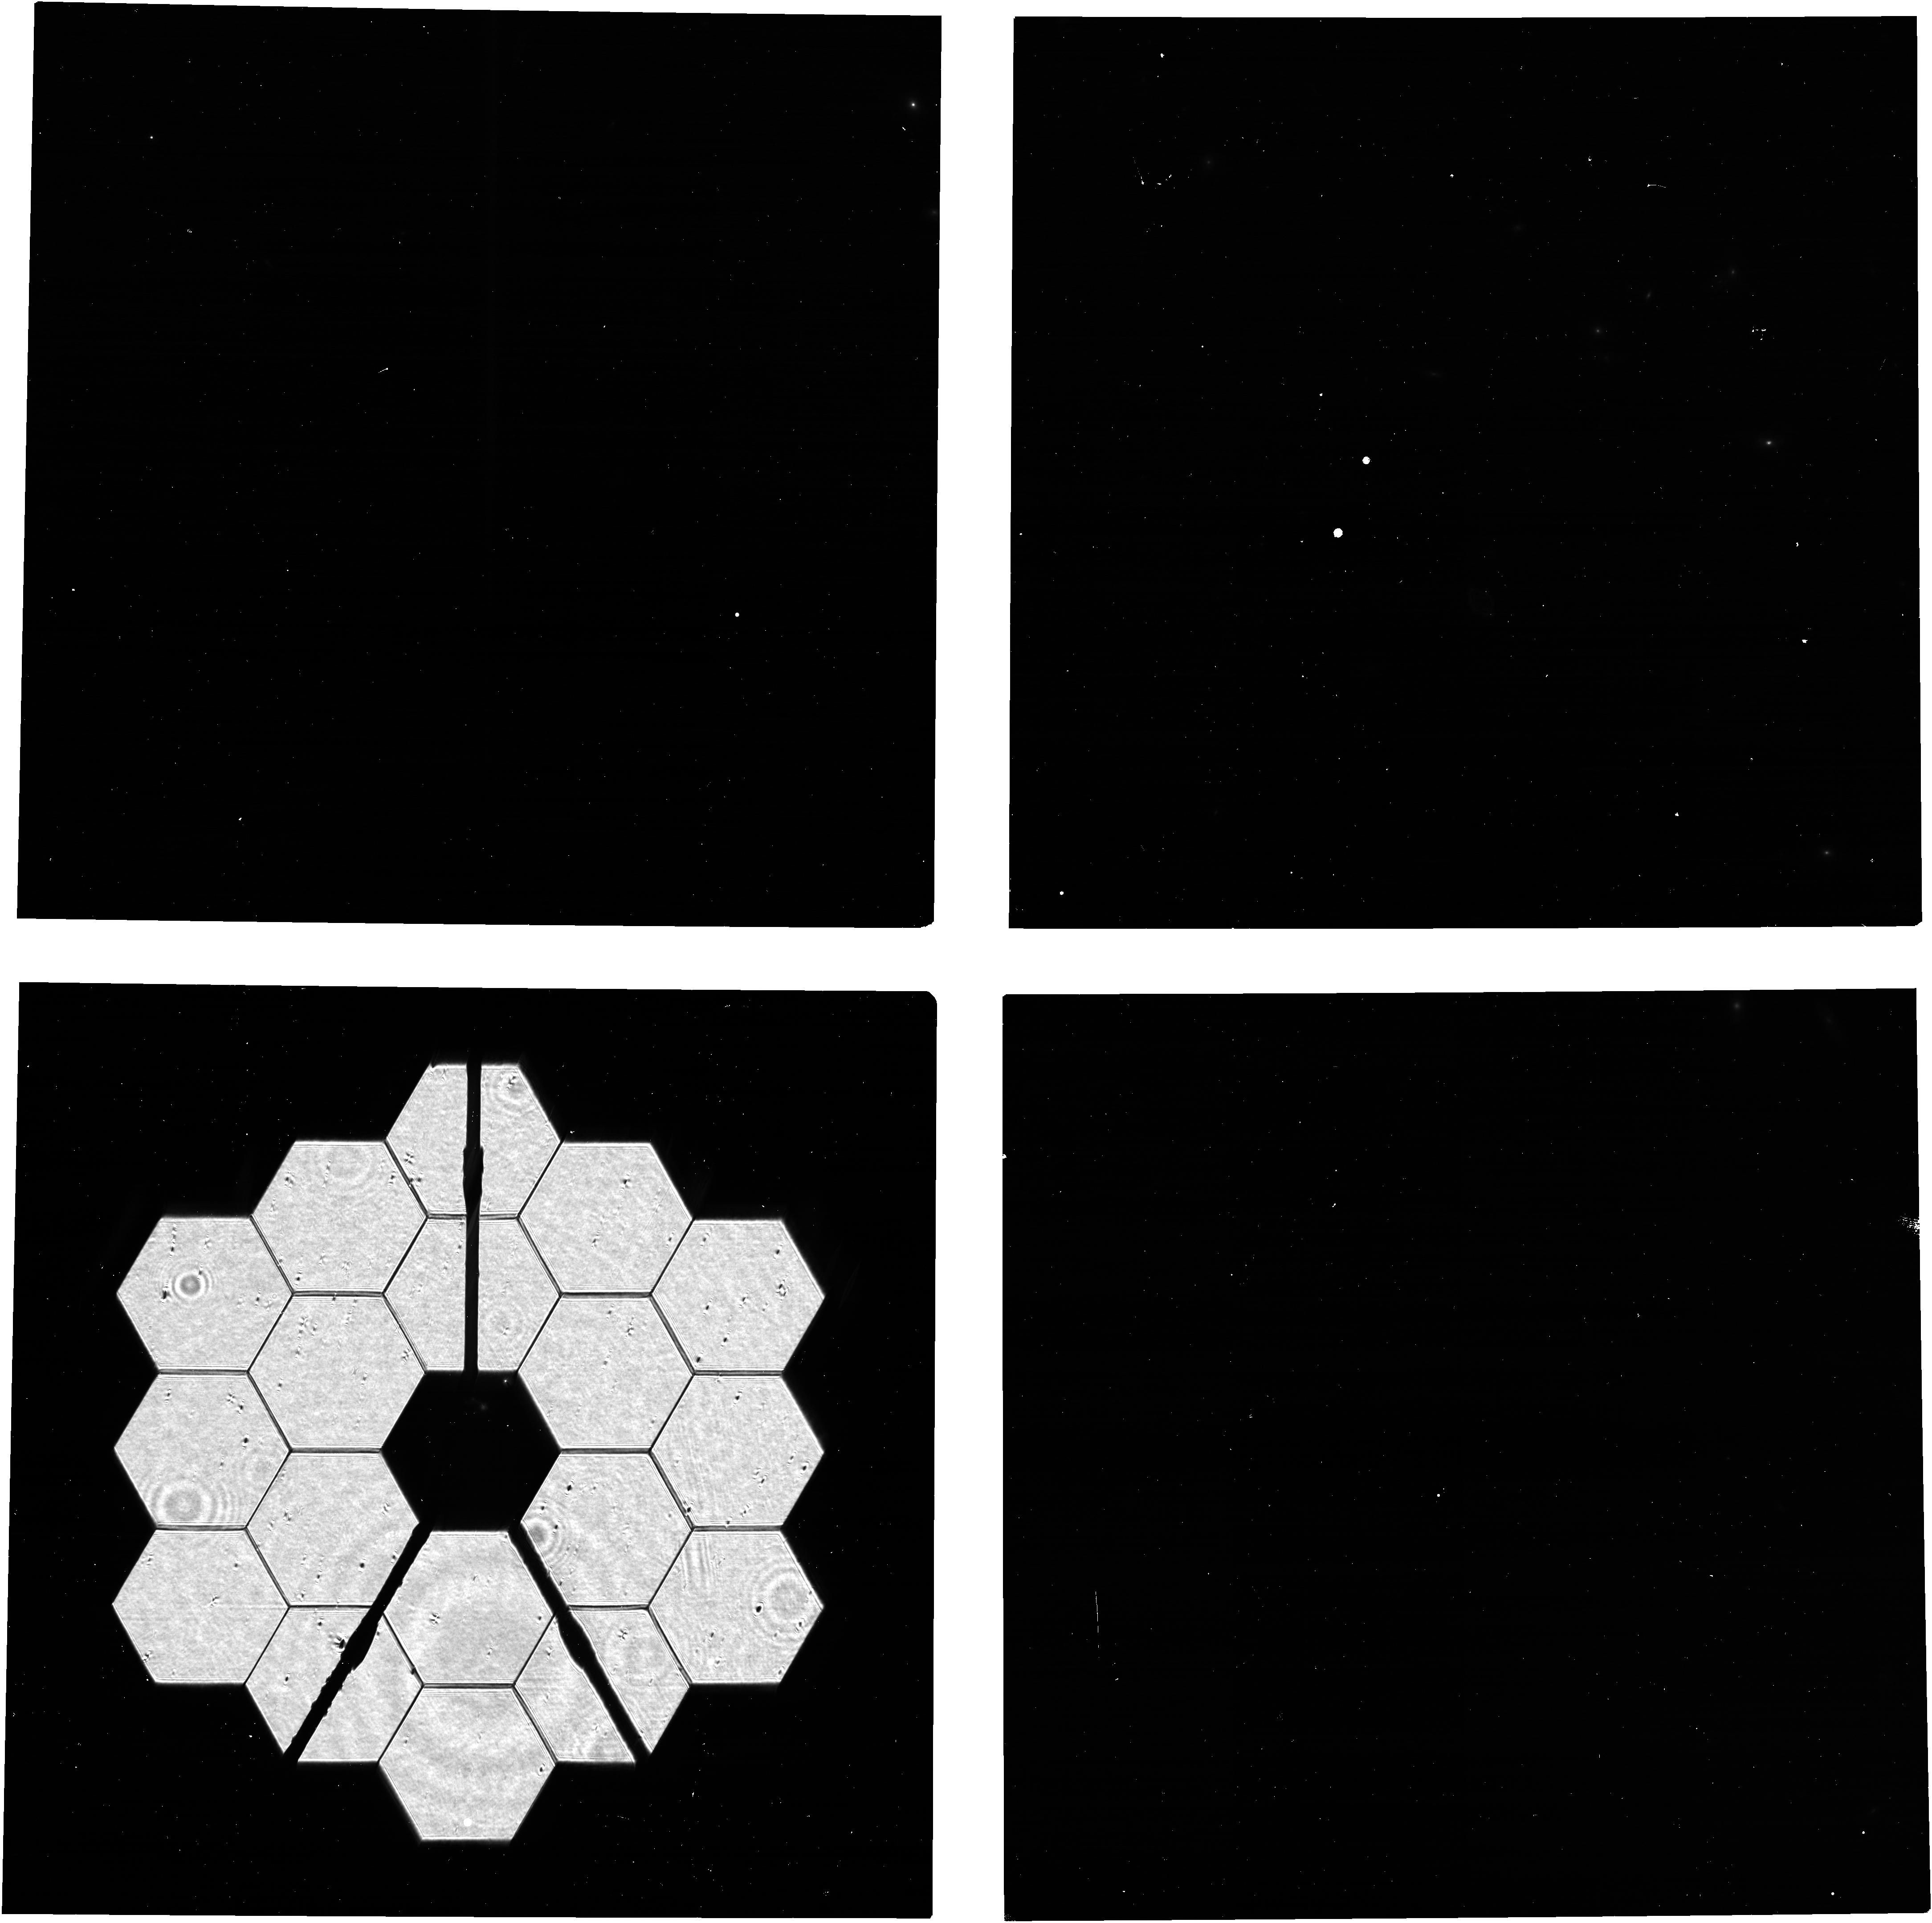
Target: 2MASS-12494253+5132129. Instrument: NIRCAM. Filter: F140M. Exposure: 5 min. Observation ID: jw09288-o003_t004_nircam_clear-f140m

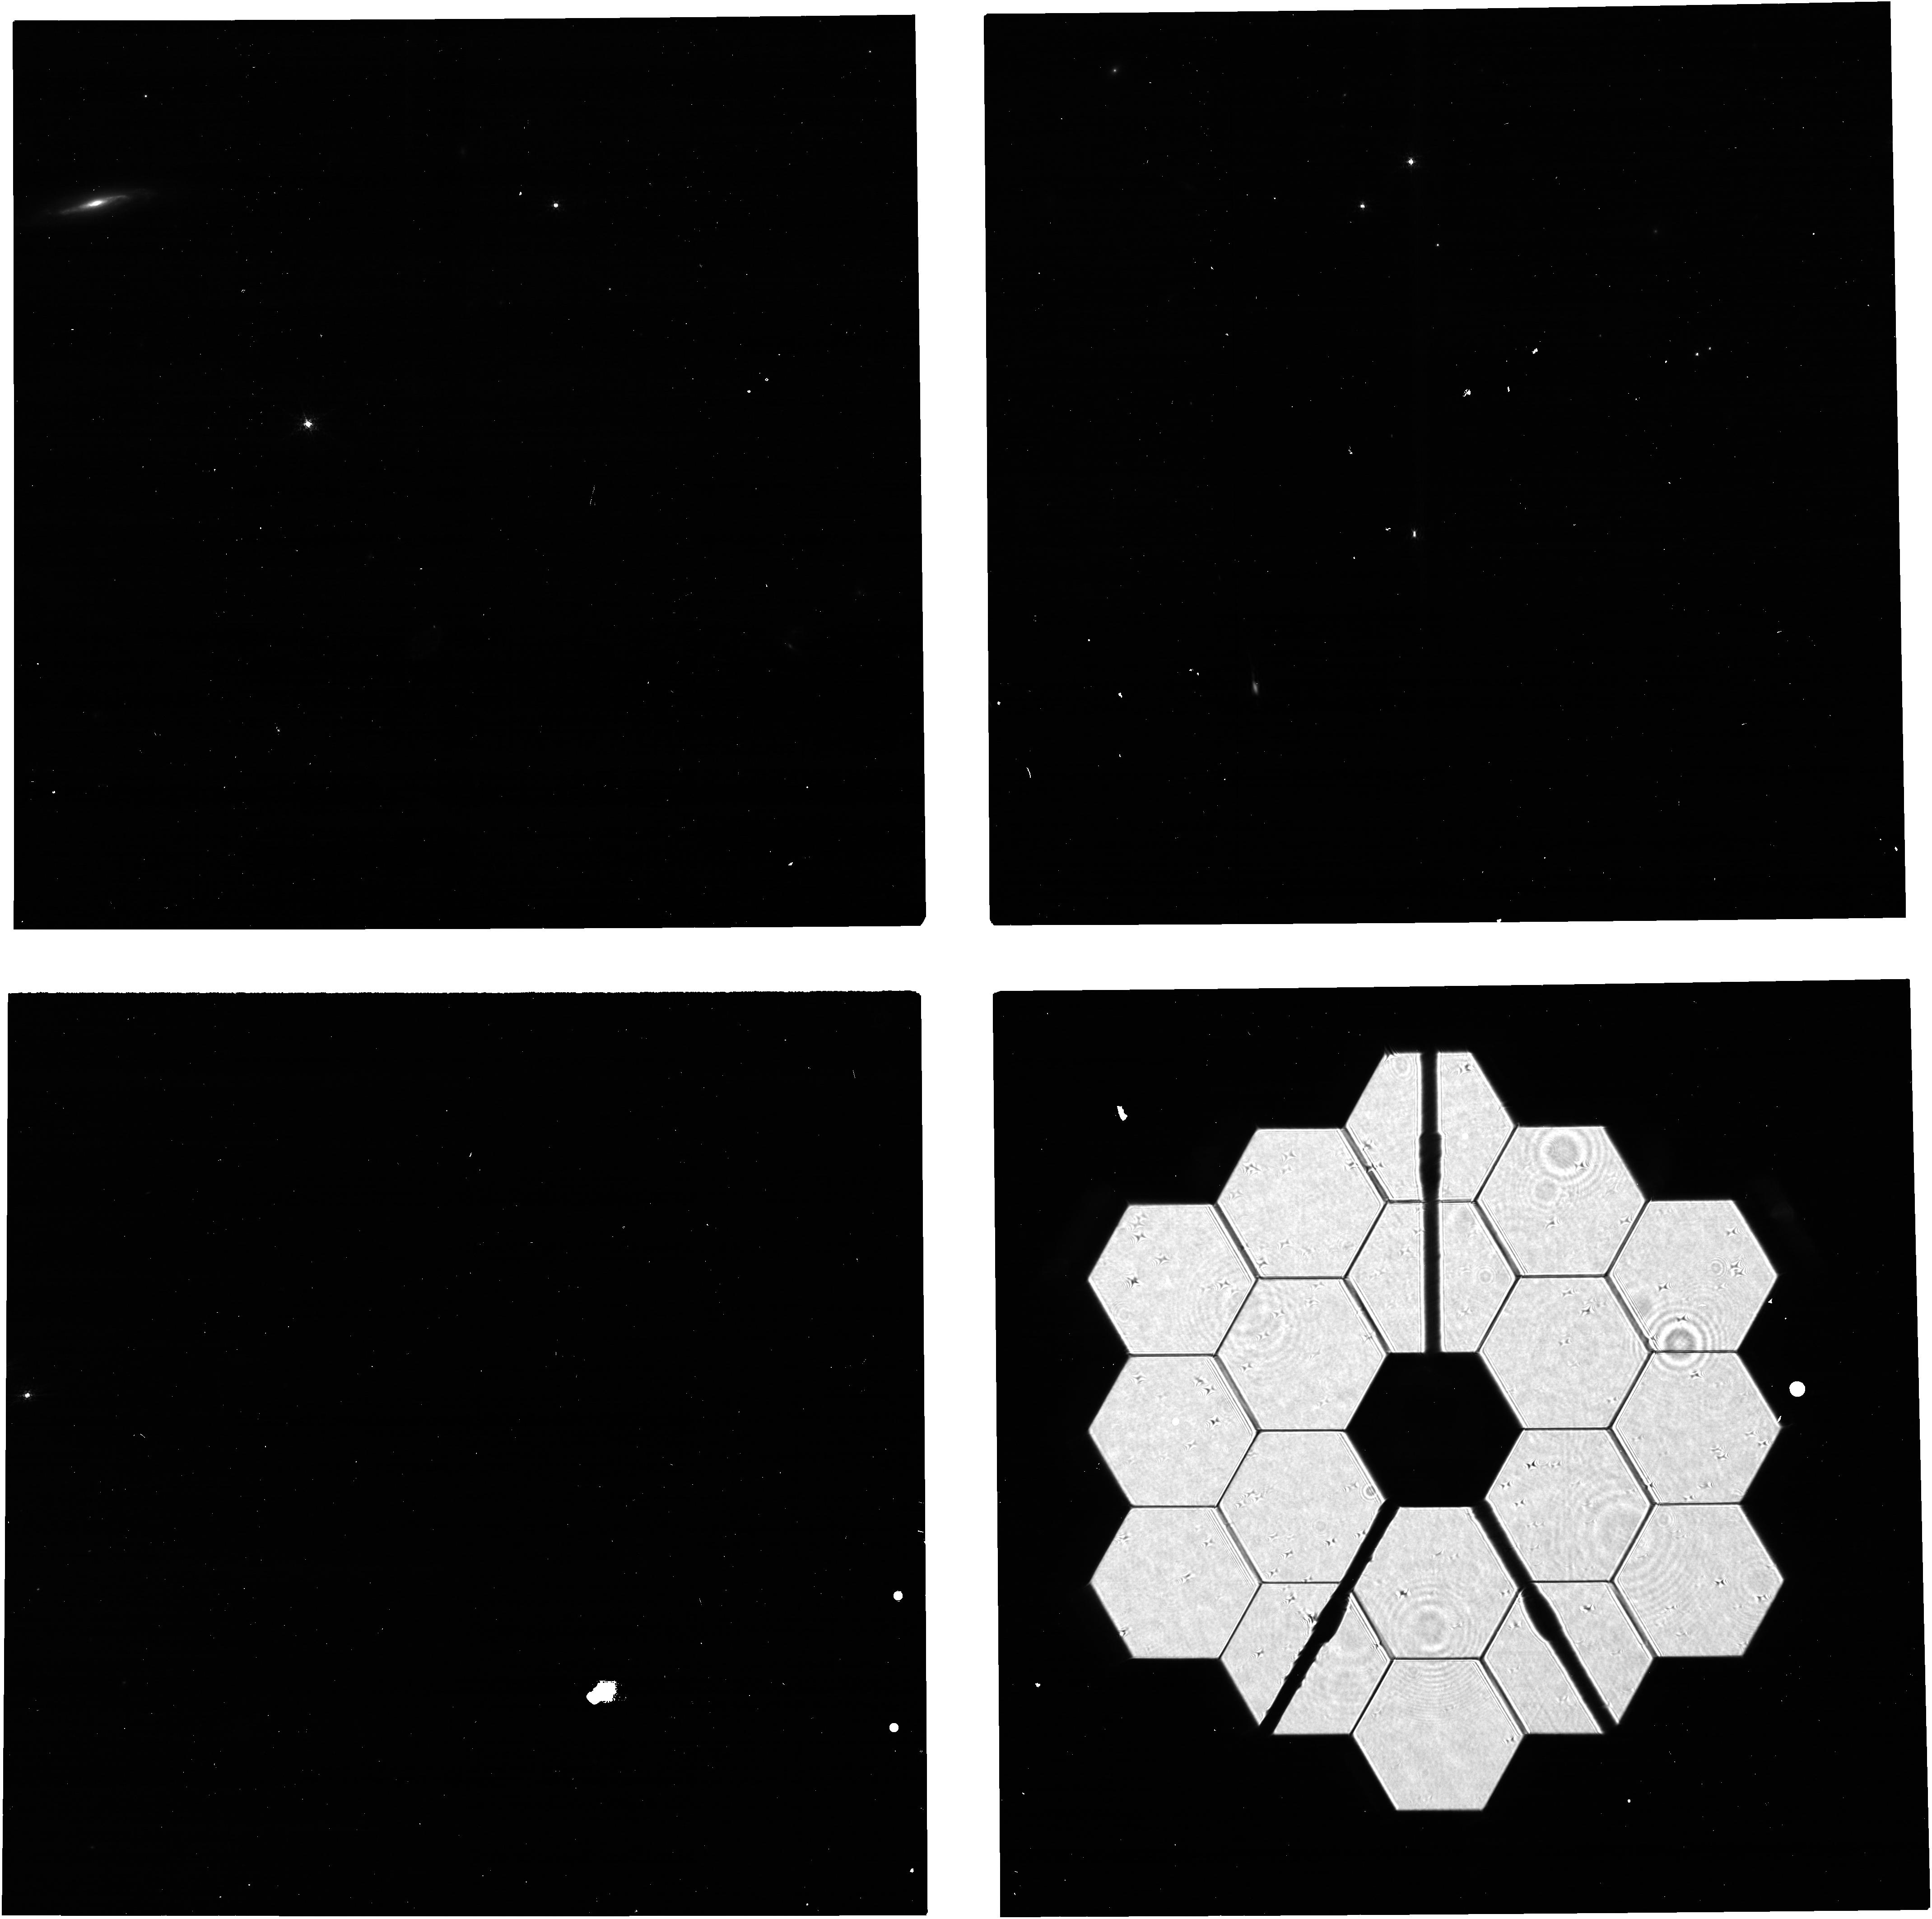
Target: 2MASS-19590854+7313564. Instrument: NIRCAM. Filter: F210M. Exposure: 5 min. Observation ID: jw09288-o002_t002_nircam_clear-f210m

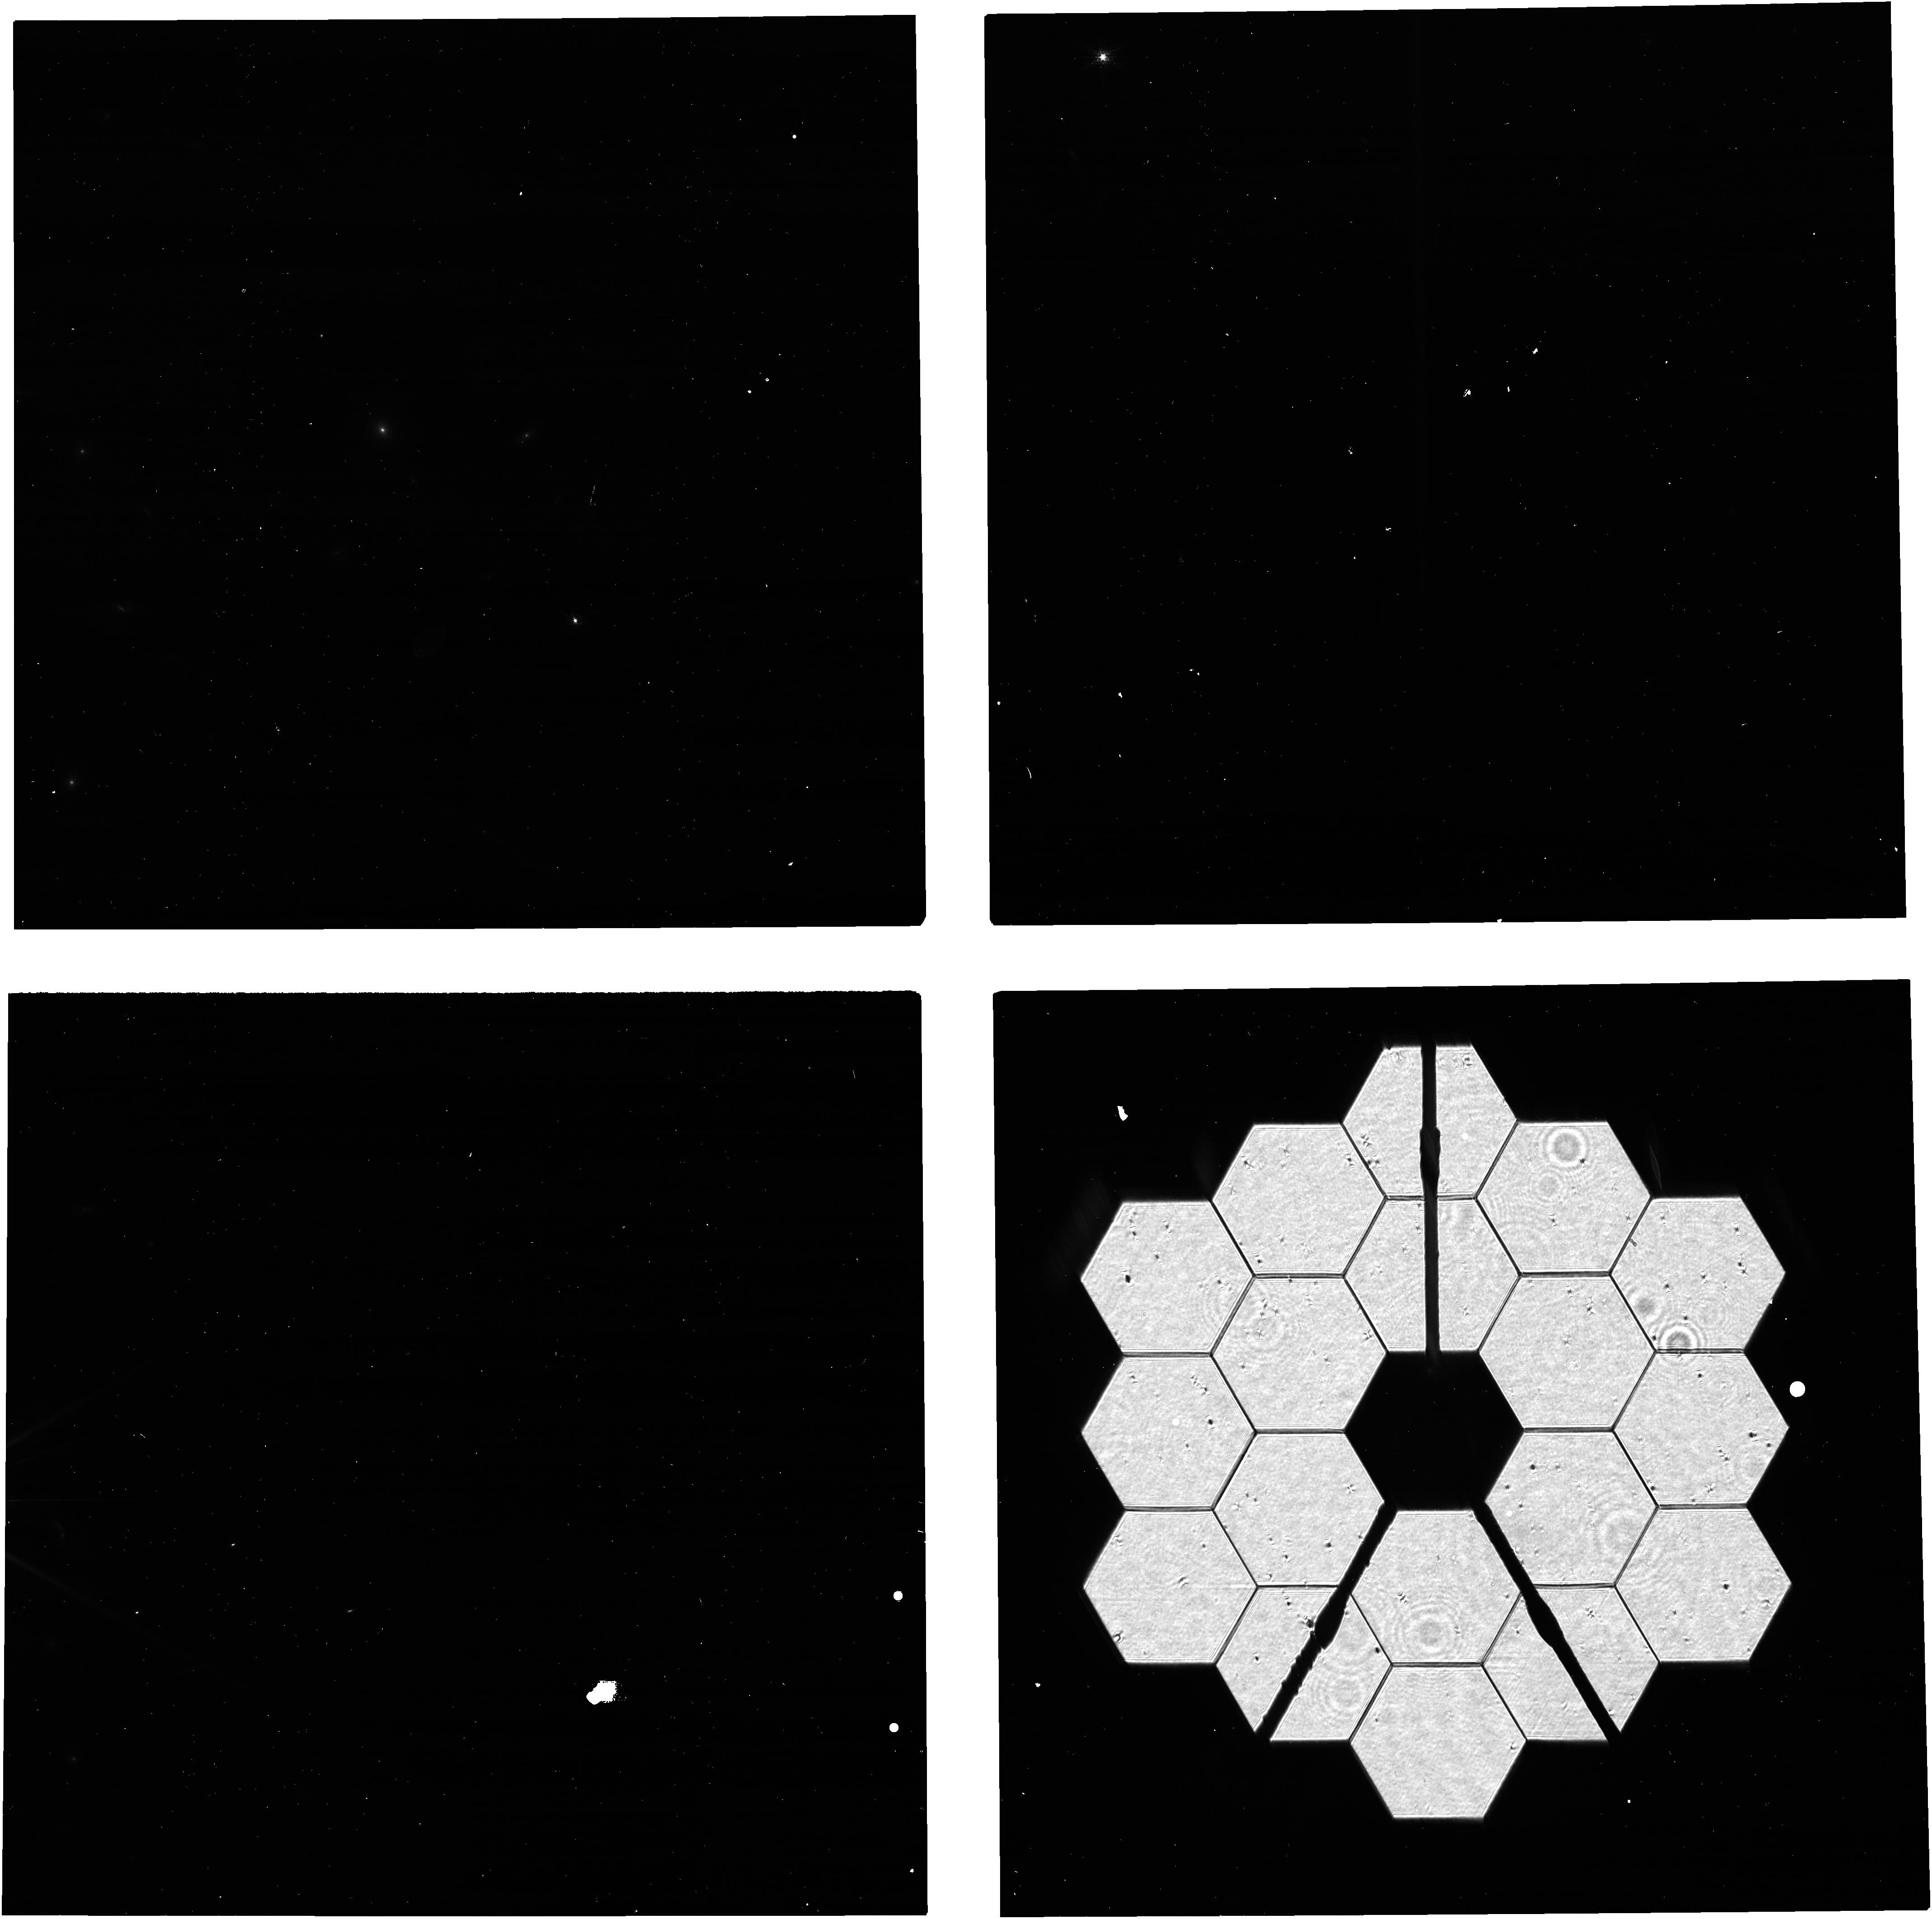
Target: 2MASS-17505832+6914281. Instrument: NIRCAM. Filter: F140M. Exposure: 5 min. Observation ID: jw09288-o004_t003_nircam_clear-f140m

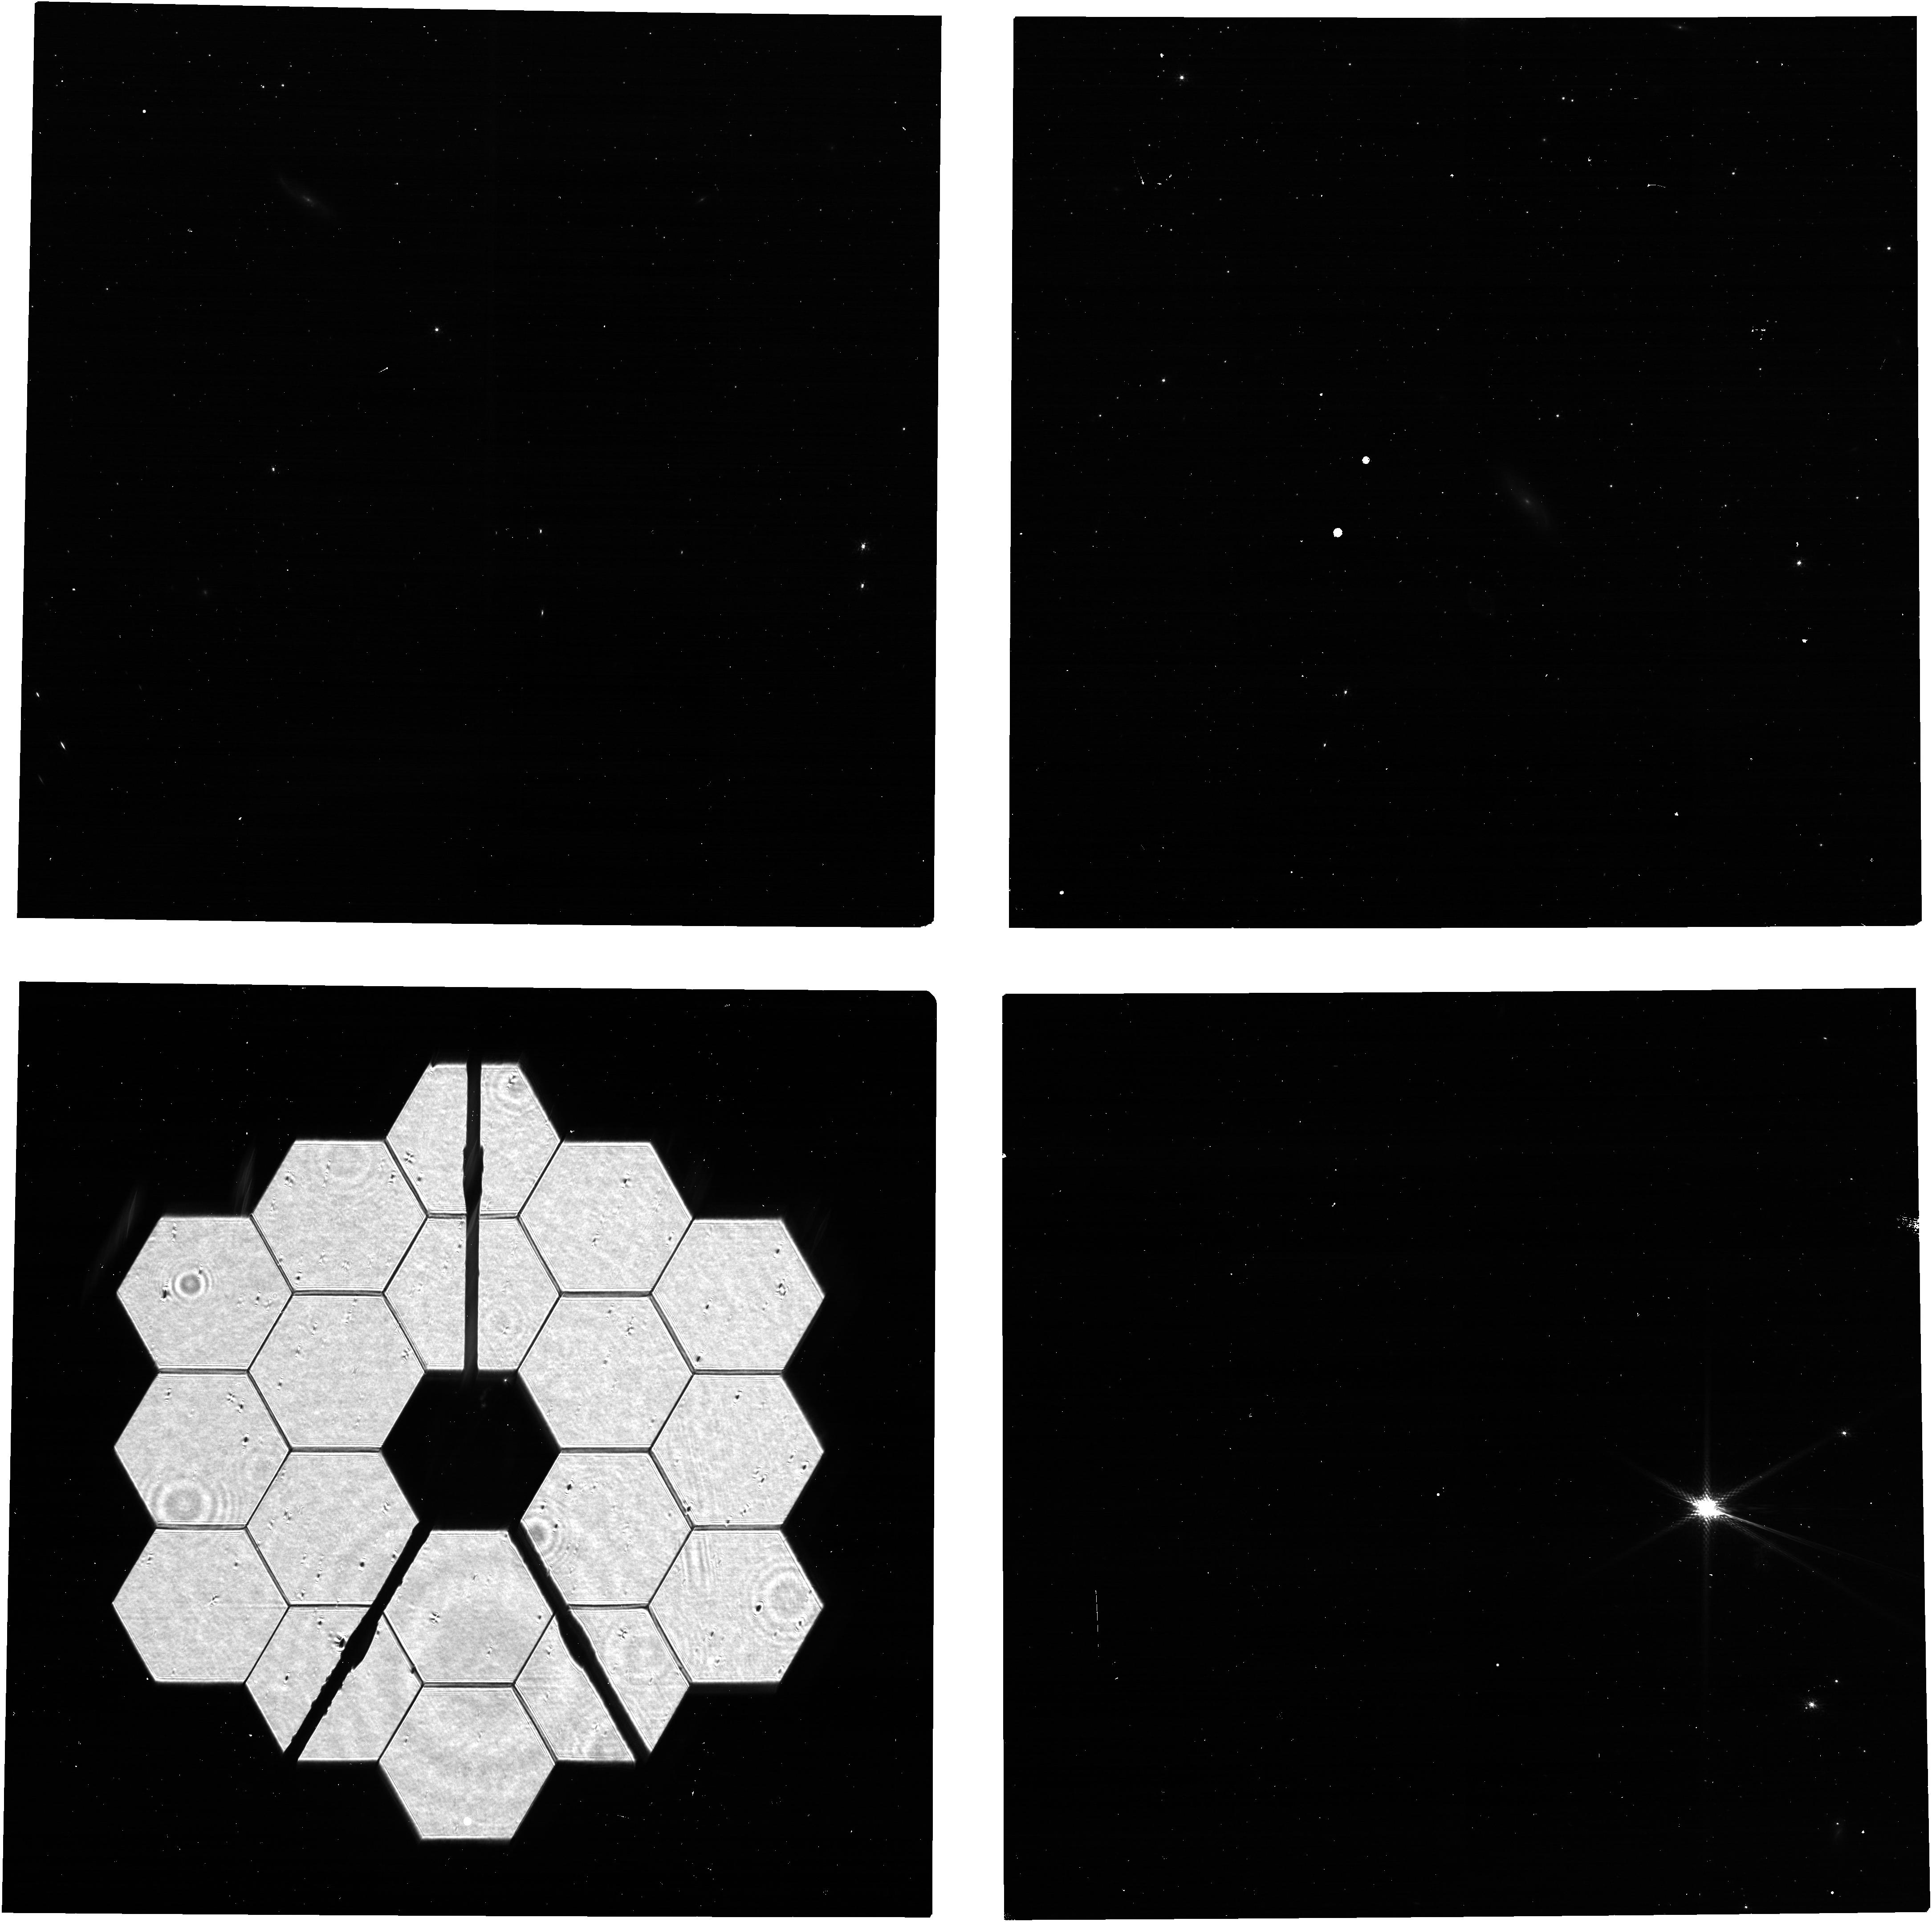
Target: 2MASS-05562621-6359103. Instrument: NIRCAM. Filter: F140M. Exposure: 5 min. Observation ID: jw09288-o001_t001_nircam_clear-f140m

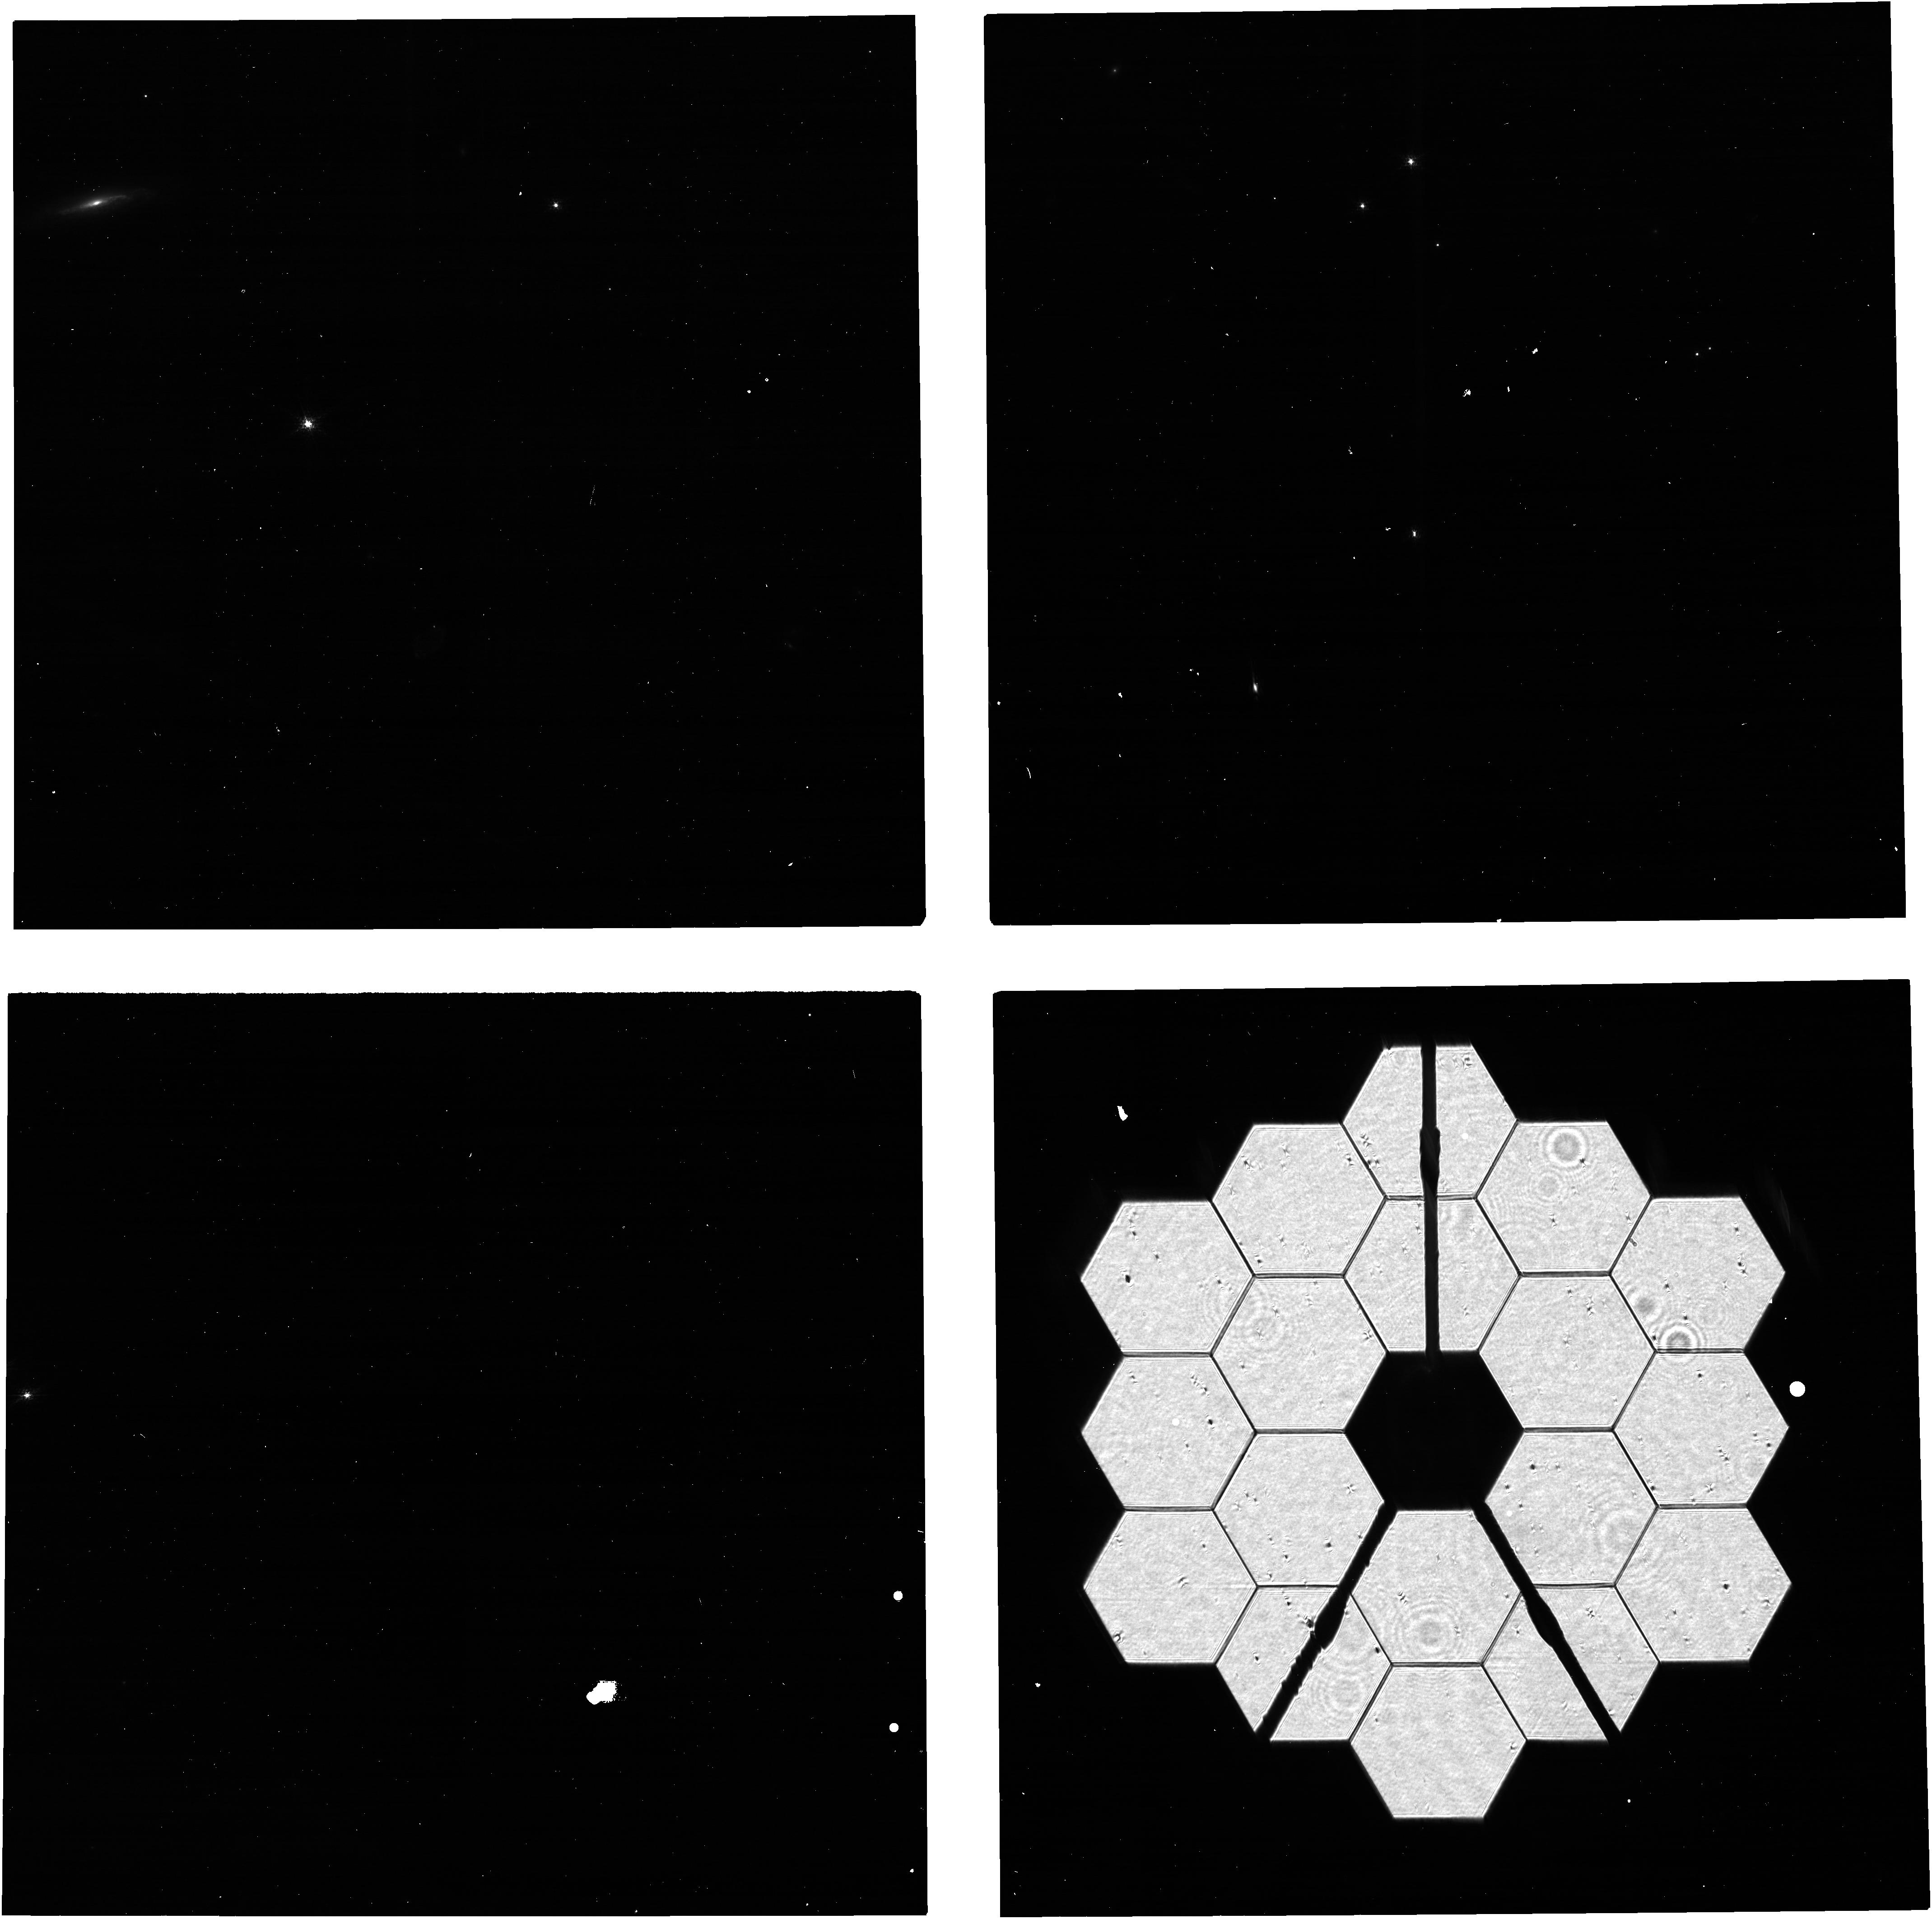
Target: 2MASS-19590854+7313564. Instrument: NIRCAM. Filter: F140M. Exposure: 5 min. Observation ID: jw09288-o002_t002_nircam_clear-f140m

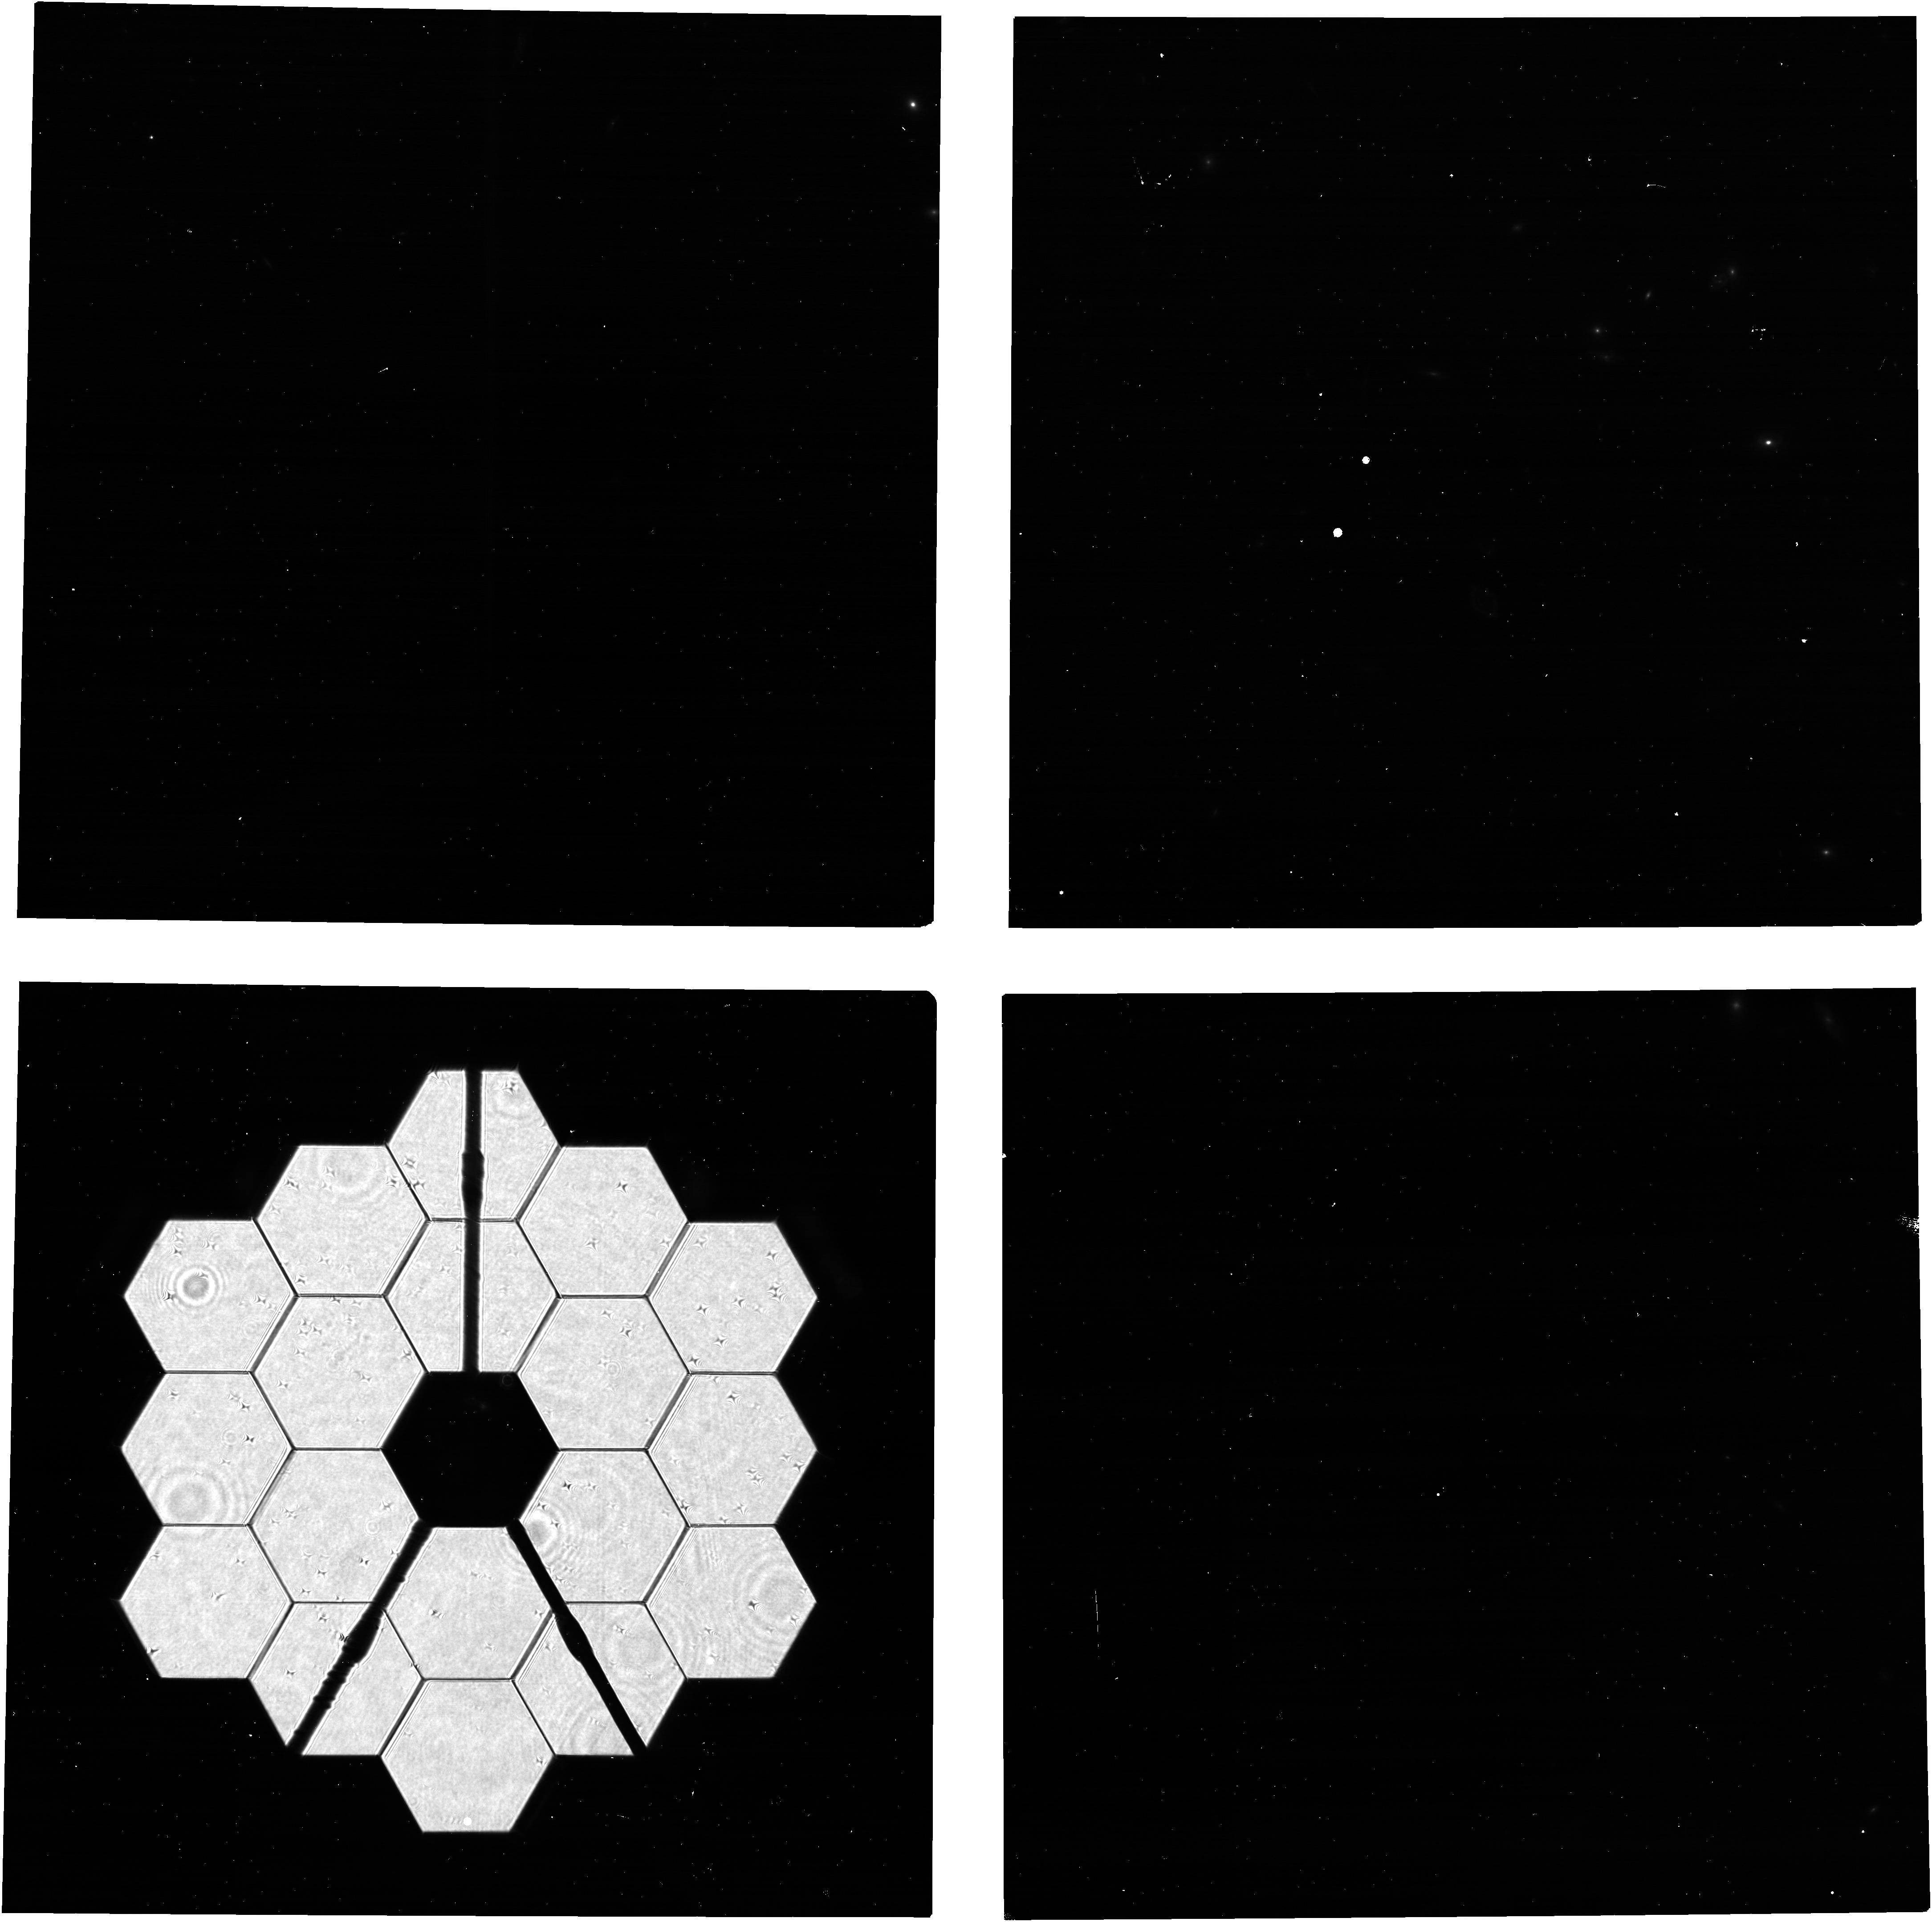
Target: 2MASS-12494253+5132129. Instrument: NIRCAM. Filter: F210M. Exposure: 5 min. Observation ID: jw09288-o003_t004_nircam_clear-f210m

NIRCam PIL Images for Monitoring the Primary Mirror (PI: Beck, Tracy)

Quarterly NIRCam PIL images are requested to monitor the state of the primary mirror. PIL images will be inspected to identify and characterize features due to micro-meteoroid degradation, both those previously identified in WFE maps from phase retrieval and those for which the damage from individual micro-meteoroid are below the detection threshold in phase retrieval but are readily identifiable in PIL images. The features will be analyzed with detailed physical optical models in an effort to gain further knowledge of the shape and magnitude of the damage, both in WFE and reflectivity, beyond what can be derived from phase retrieval. The goal is to use the results to accumulate statistical knowledge of the distribution of degradation, for the purpose of characterizing and monitoring observatory throughput and WFE and perhaps informing operations in strategies to minimize future degradation.